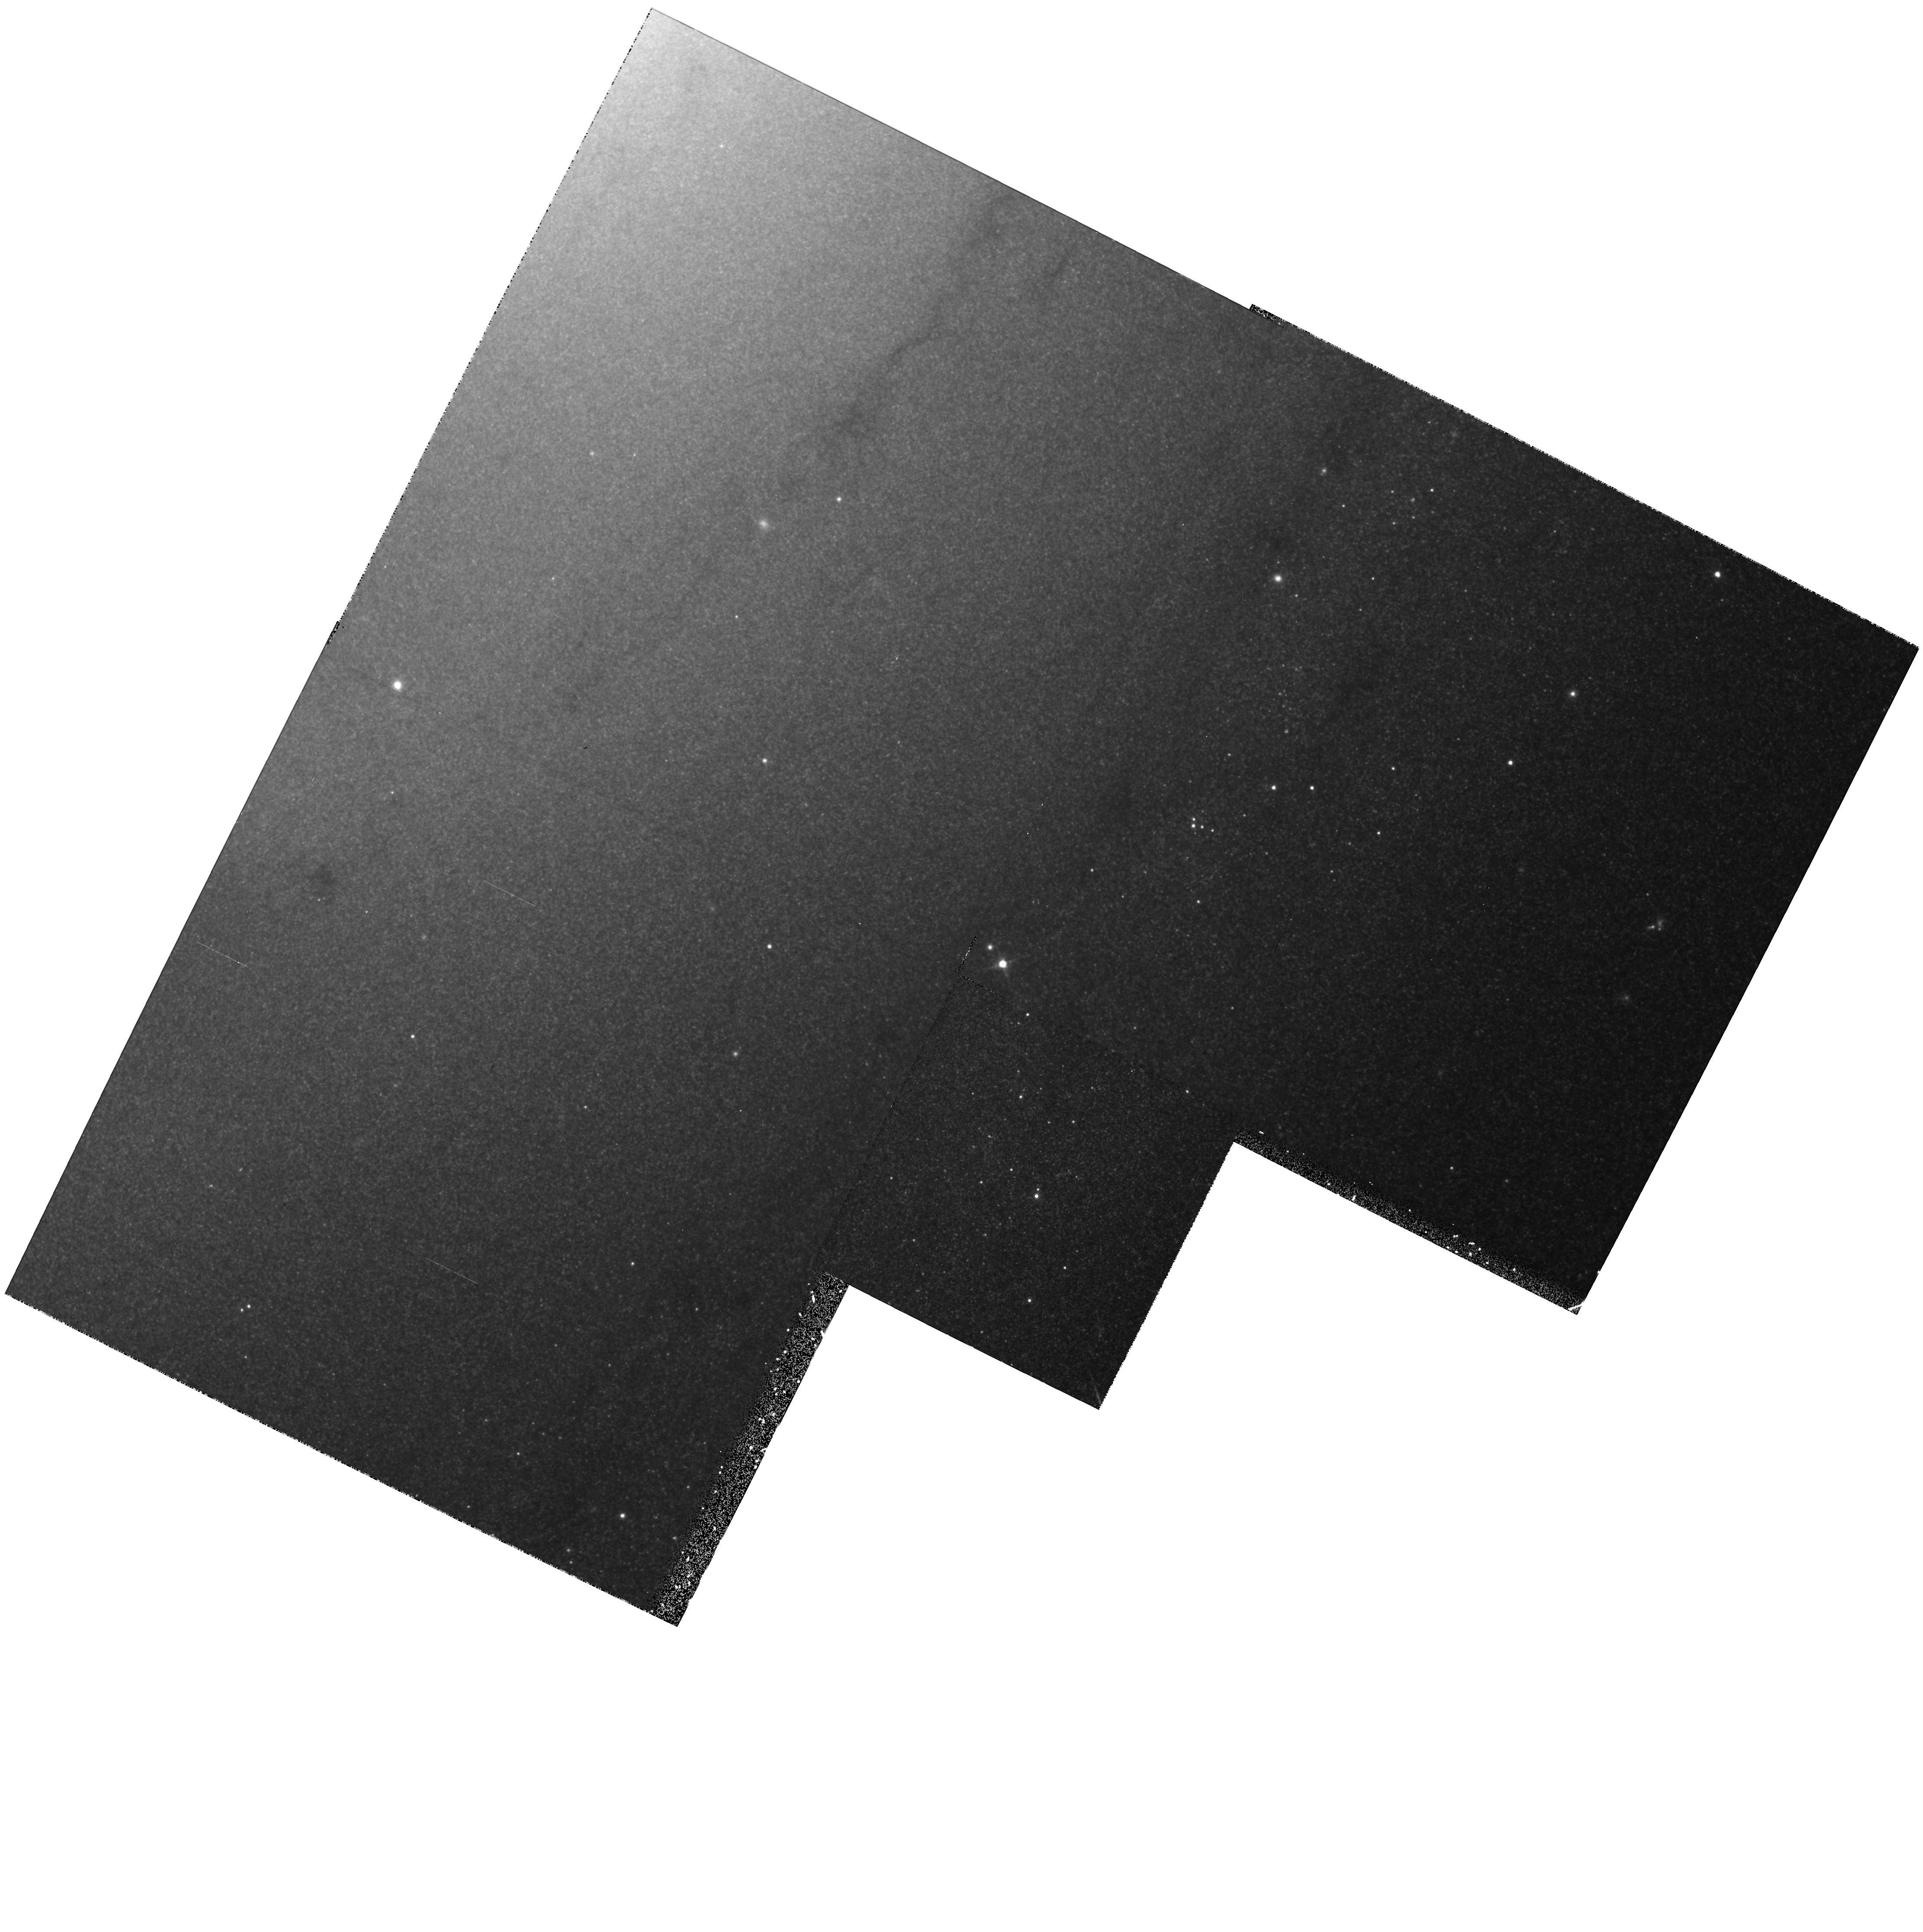
Target: SN-1993J. Instrument: WFPC2/PC. Filter: F814W. Exposure: 15 min. Observation ID: hst_6139_01_wfpc2_pc_f814w_u2mh01

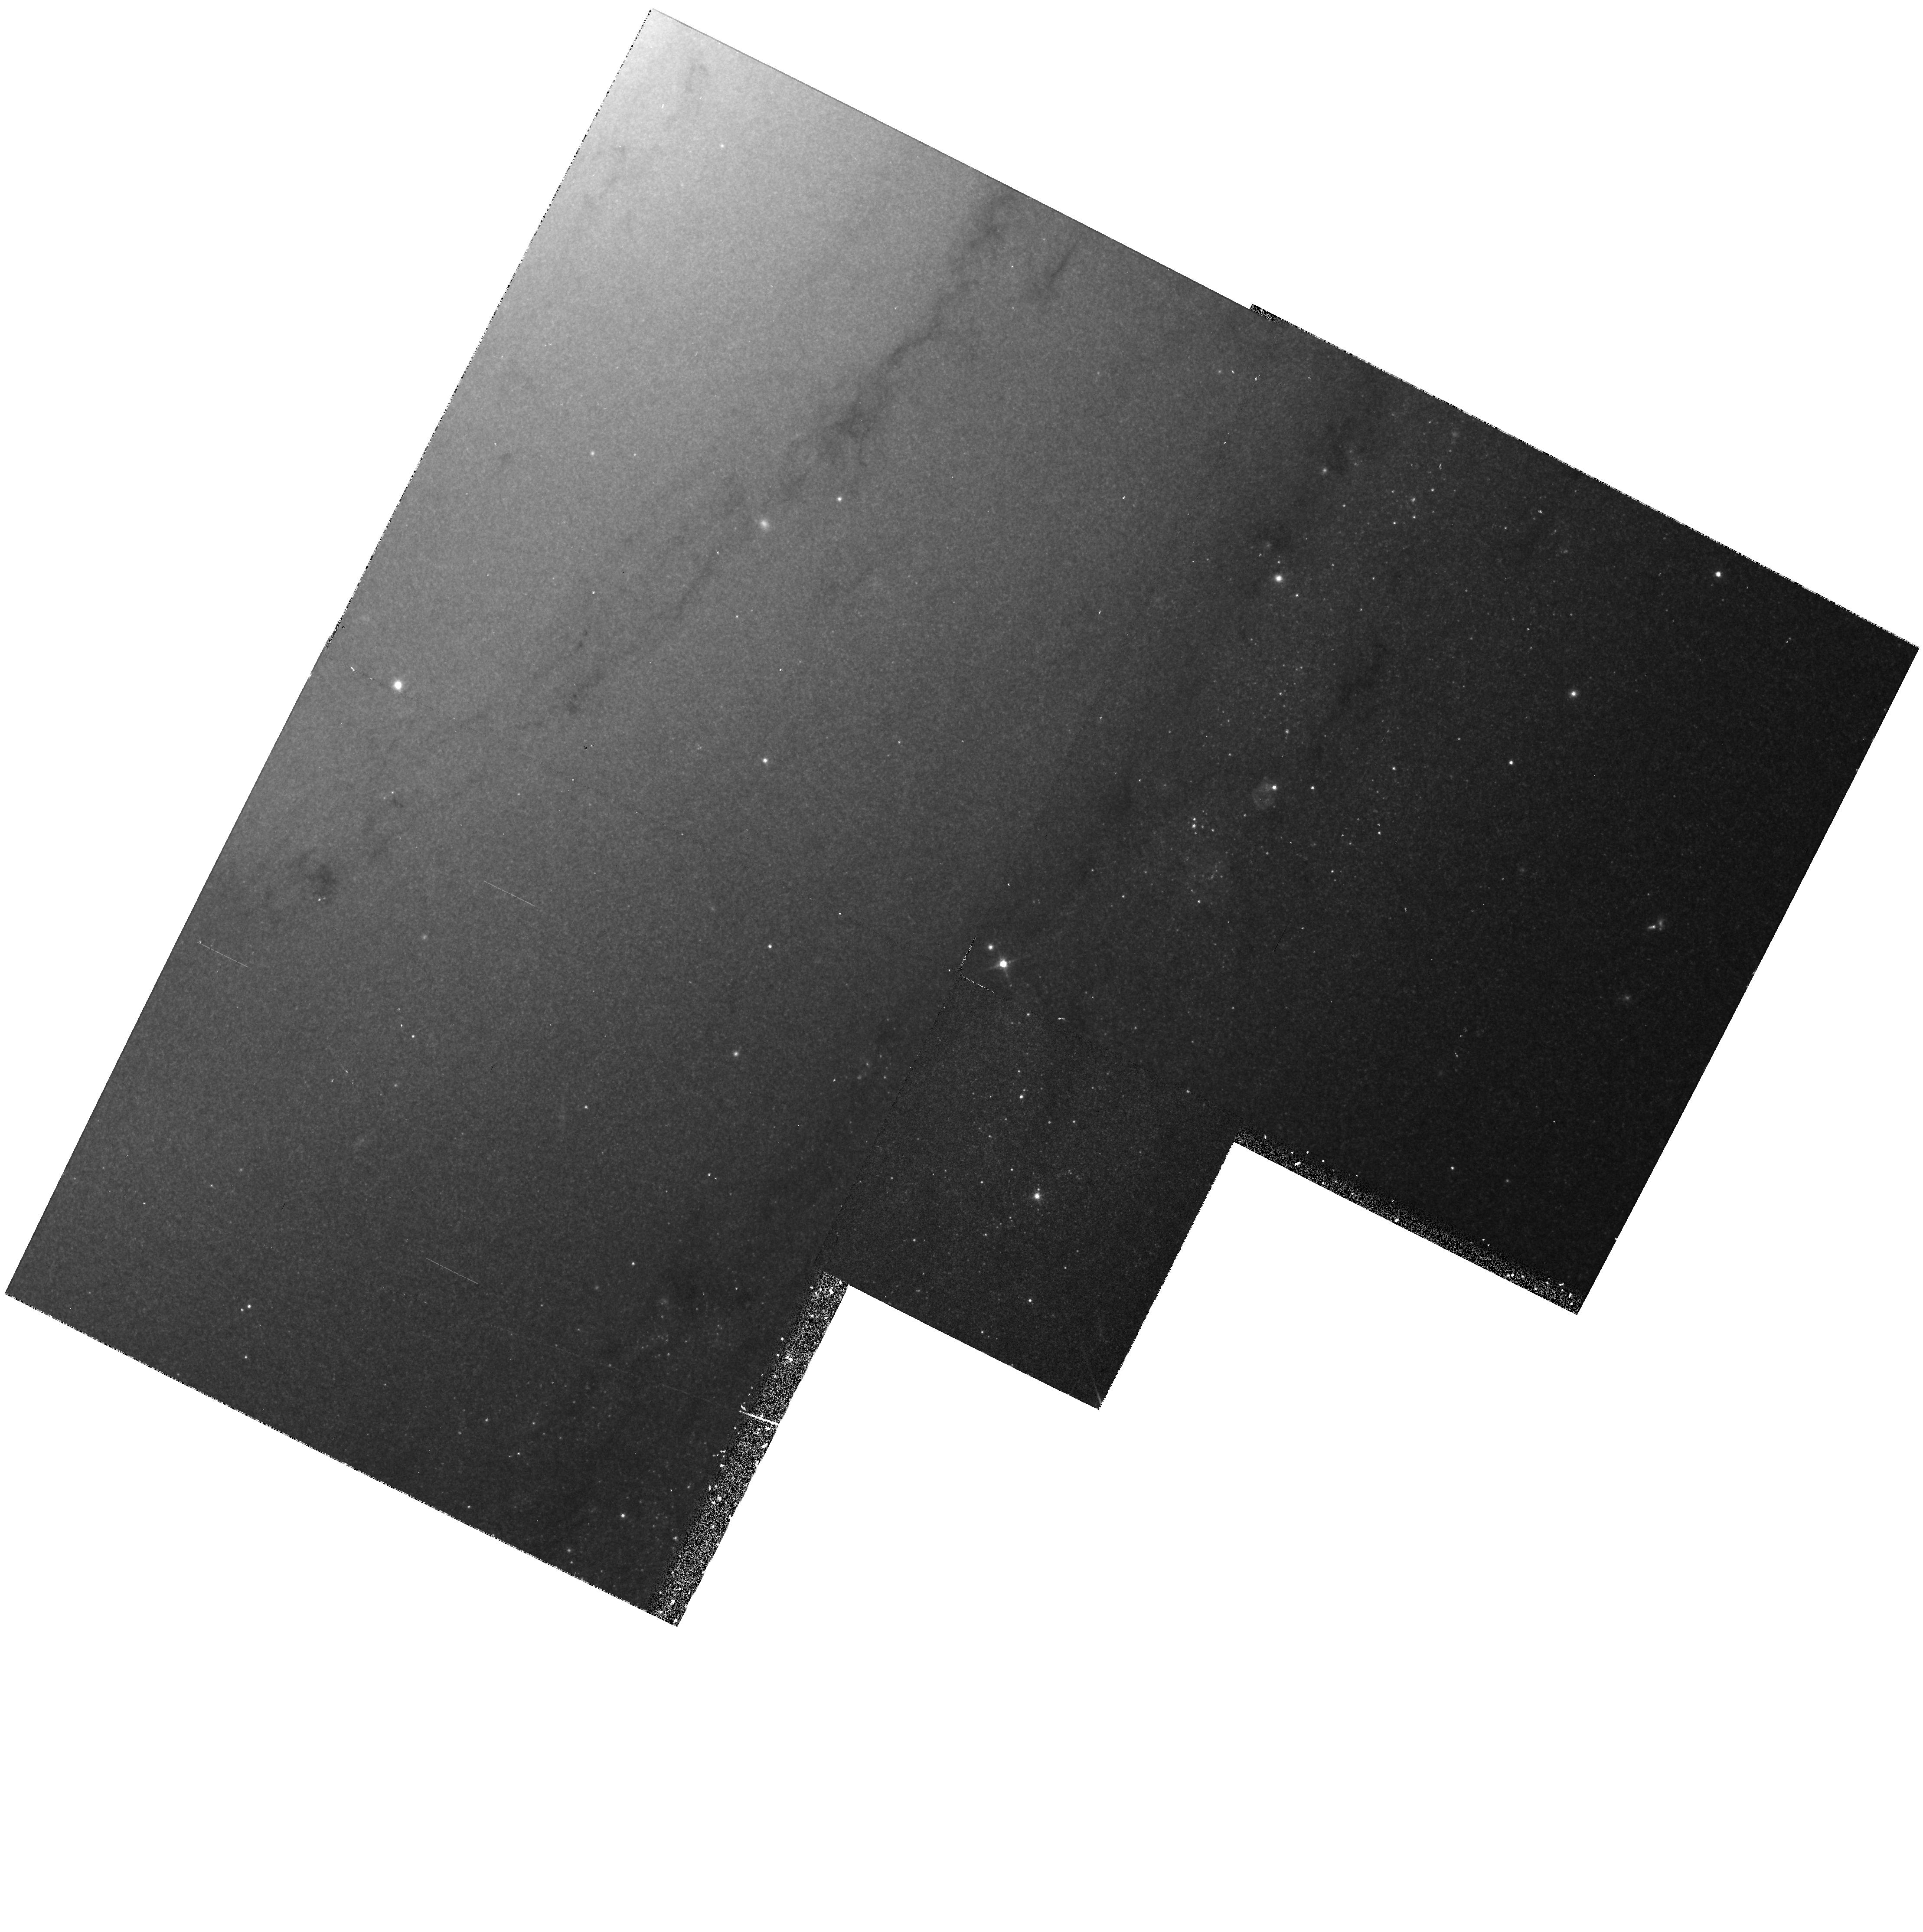
Target: SN-1993J. Instrument: WFPC2/PC. Filter: F675W. Exposure: 15 min. Observation ID: hst_6139_01_wfpc2_pc_f675w_u2mh01

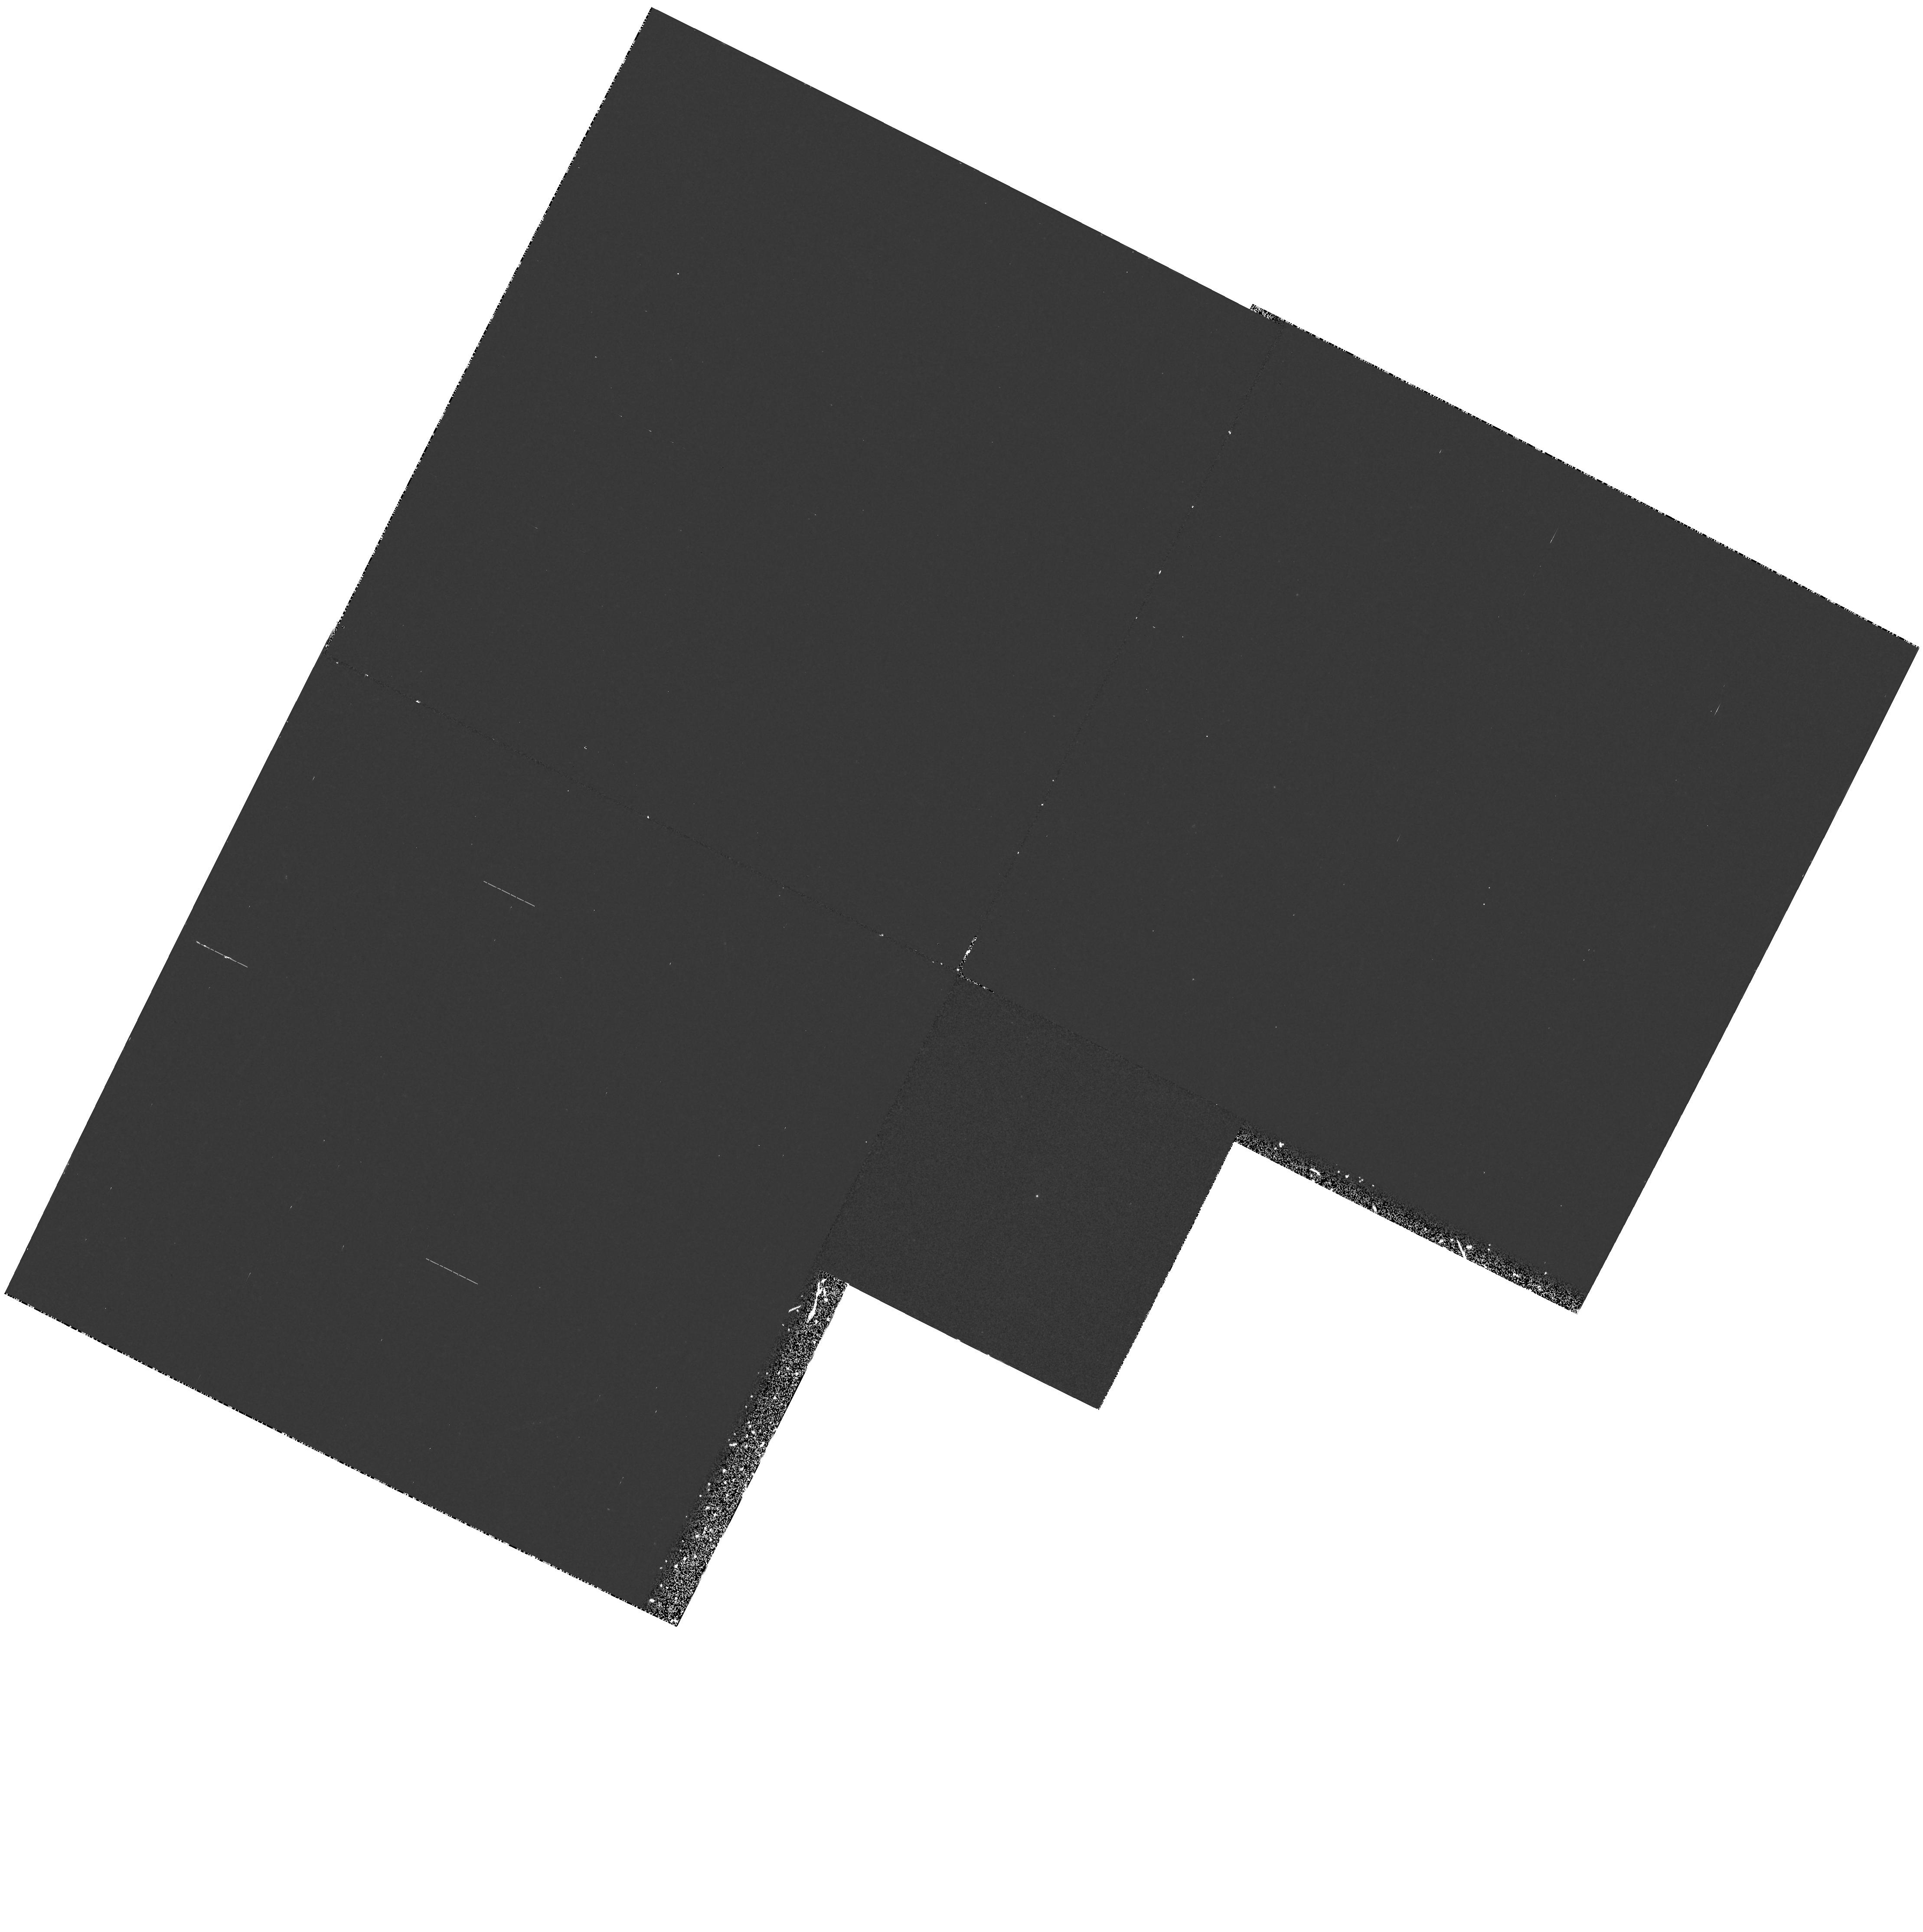
Target: SN-1993J. Instrument: WFPC2/PC. Filter: F255W. Exposure: 40 min. Observation ID: hst_6139_01_wfpc2_pc_f255w_u2mh01

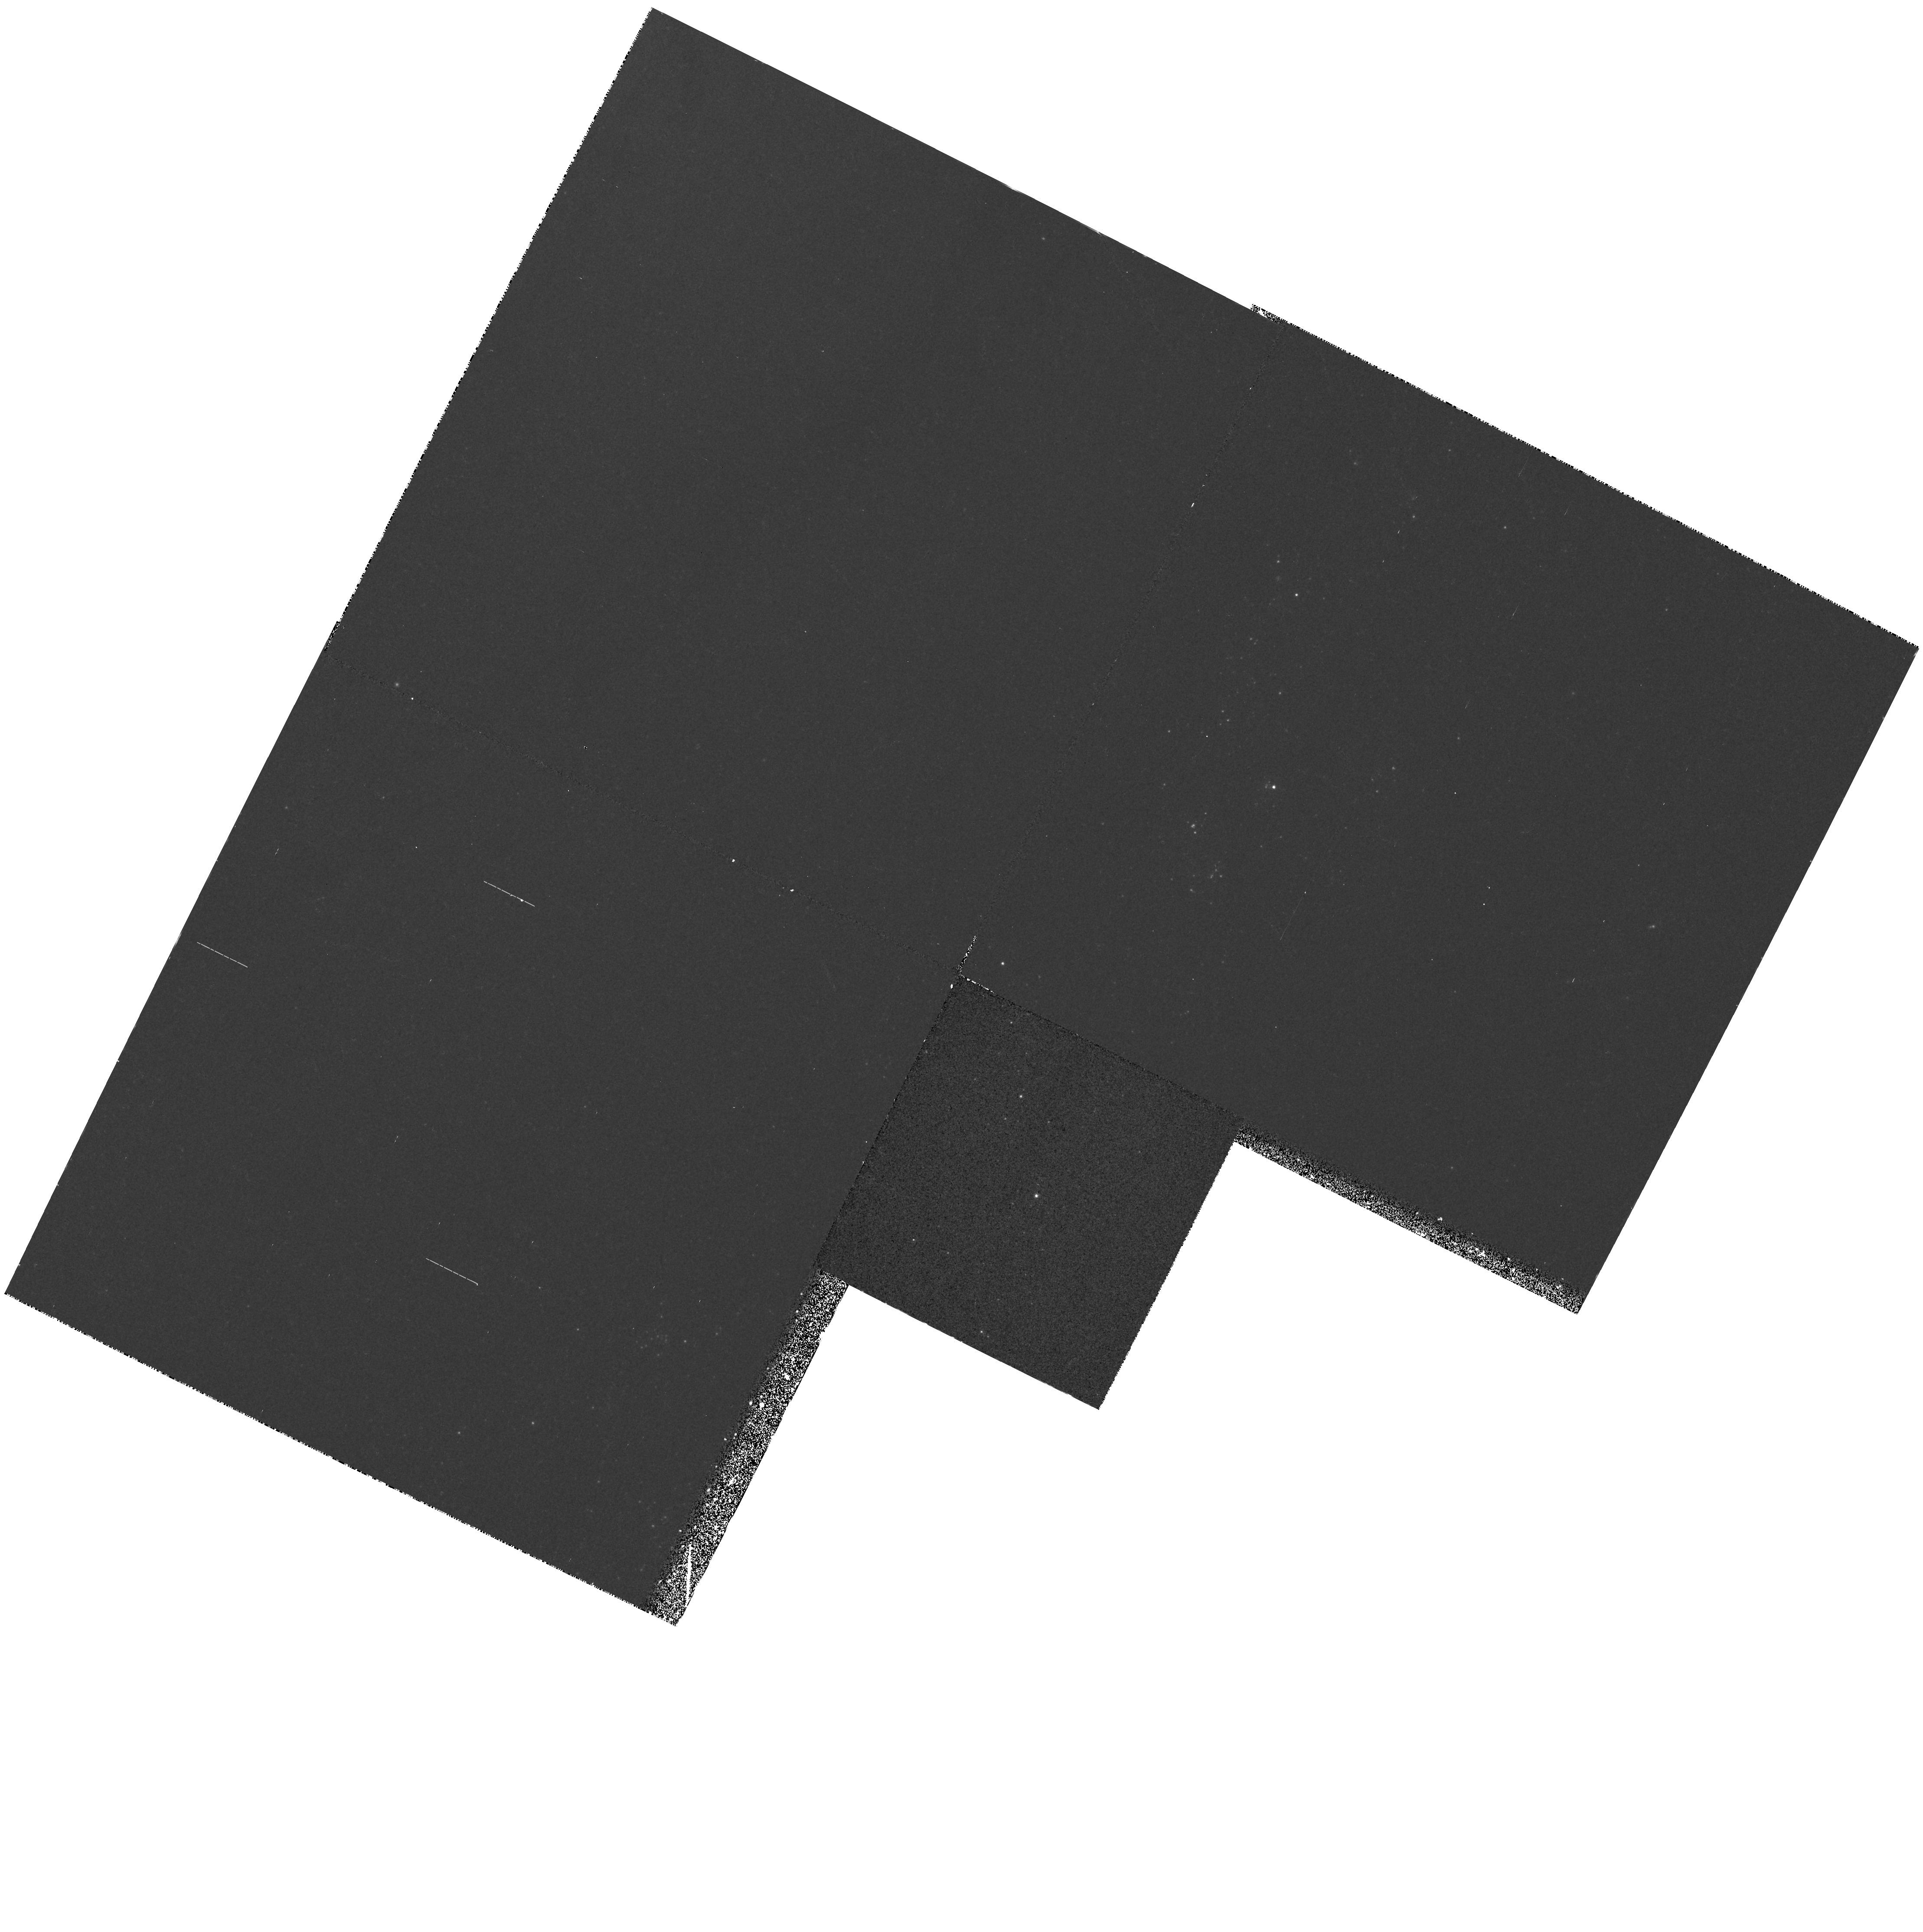
Target: SN-1993J. Instrument: WFPC2/PC. Filter: F336W. Exposure: 19 min. Observation ID: hst_6139_01_wfpc2_pc_f336w_u2mh01

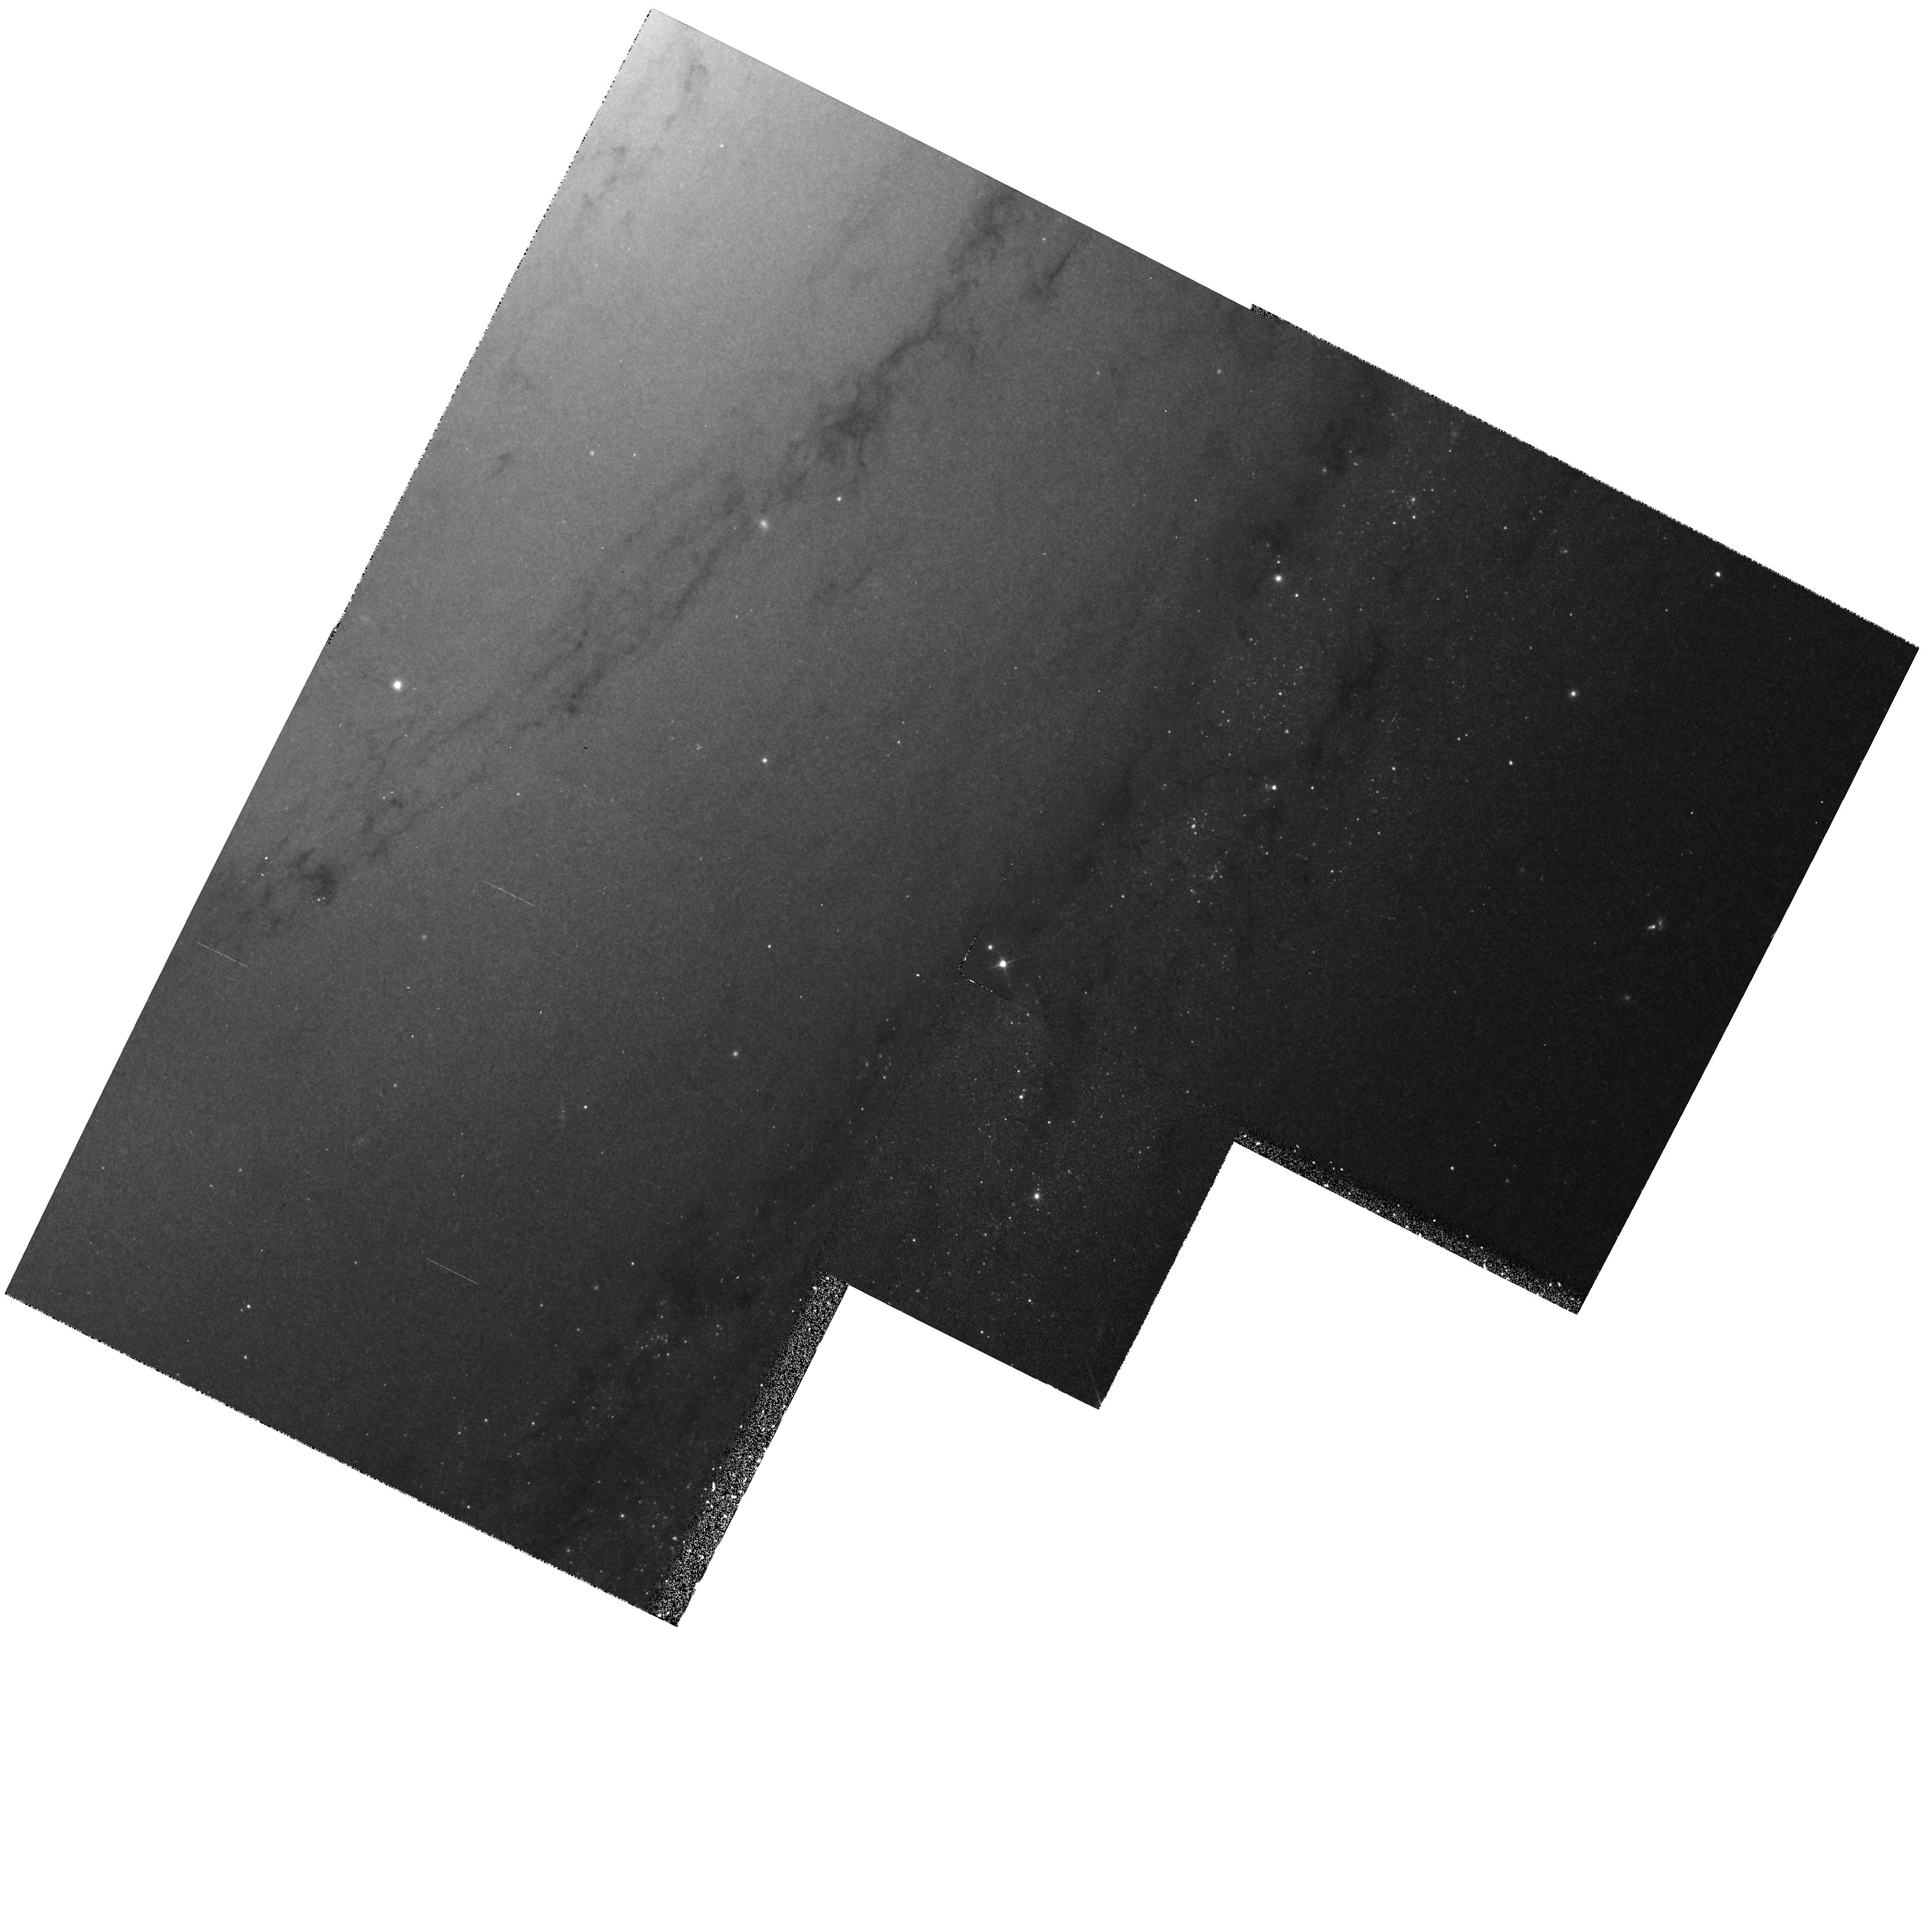
Target: SN-1993J. Instrument: WFPC2/PC. Filter: F555W. Exposure: 15 min. Observation ID: hst_6139_01_wfpc2_pc_f555w_u2mh01

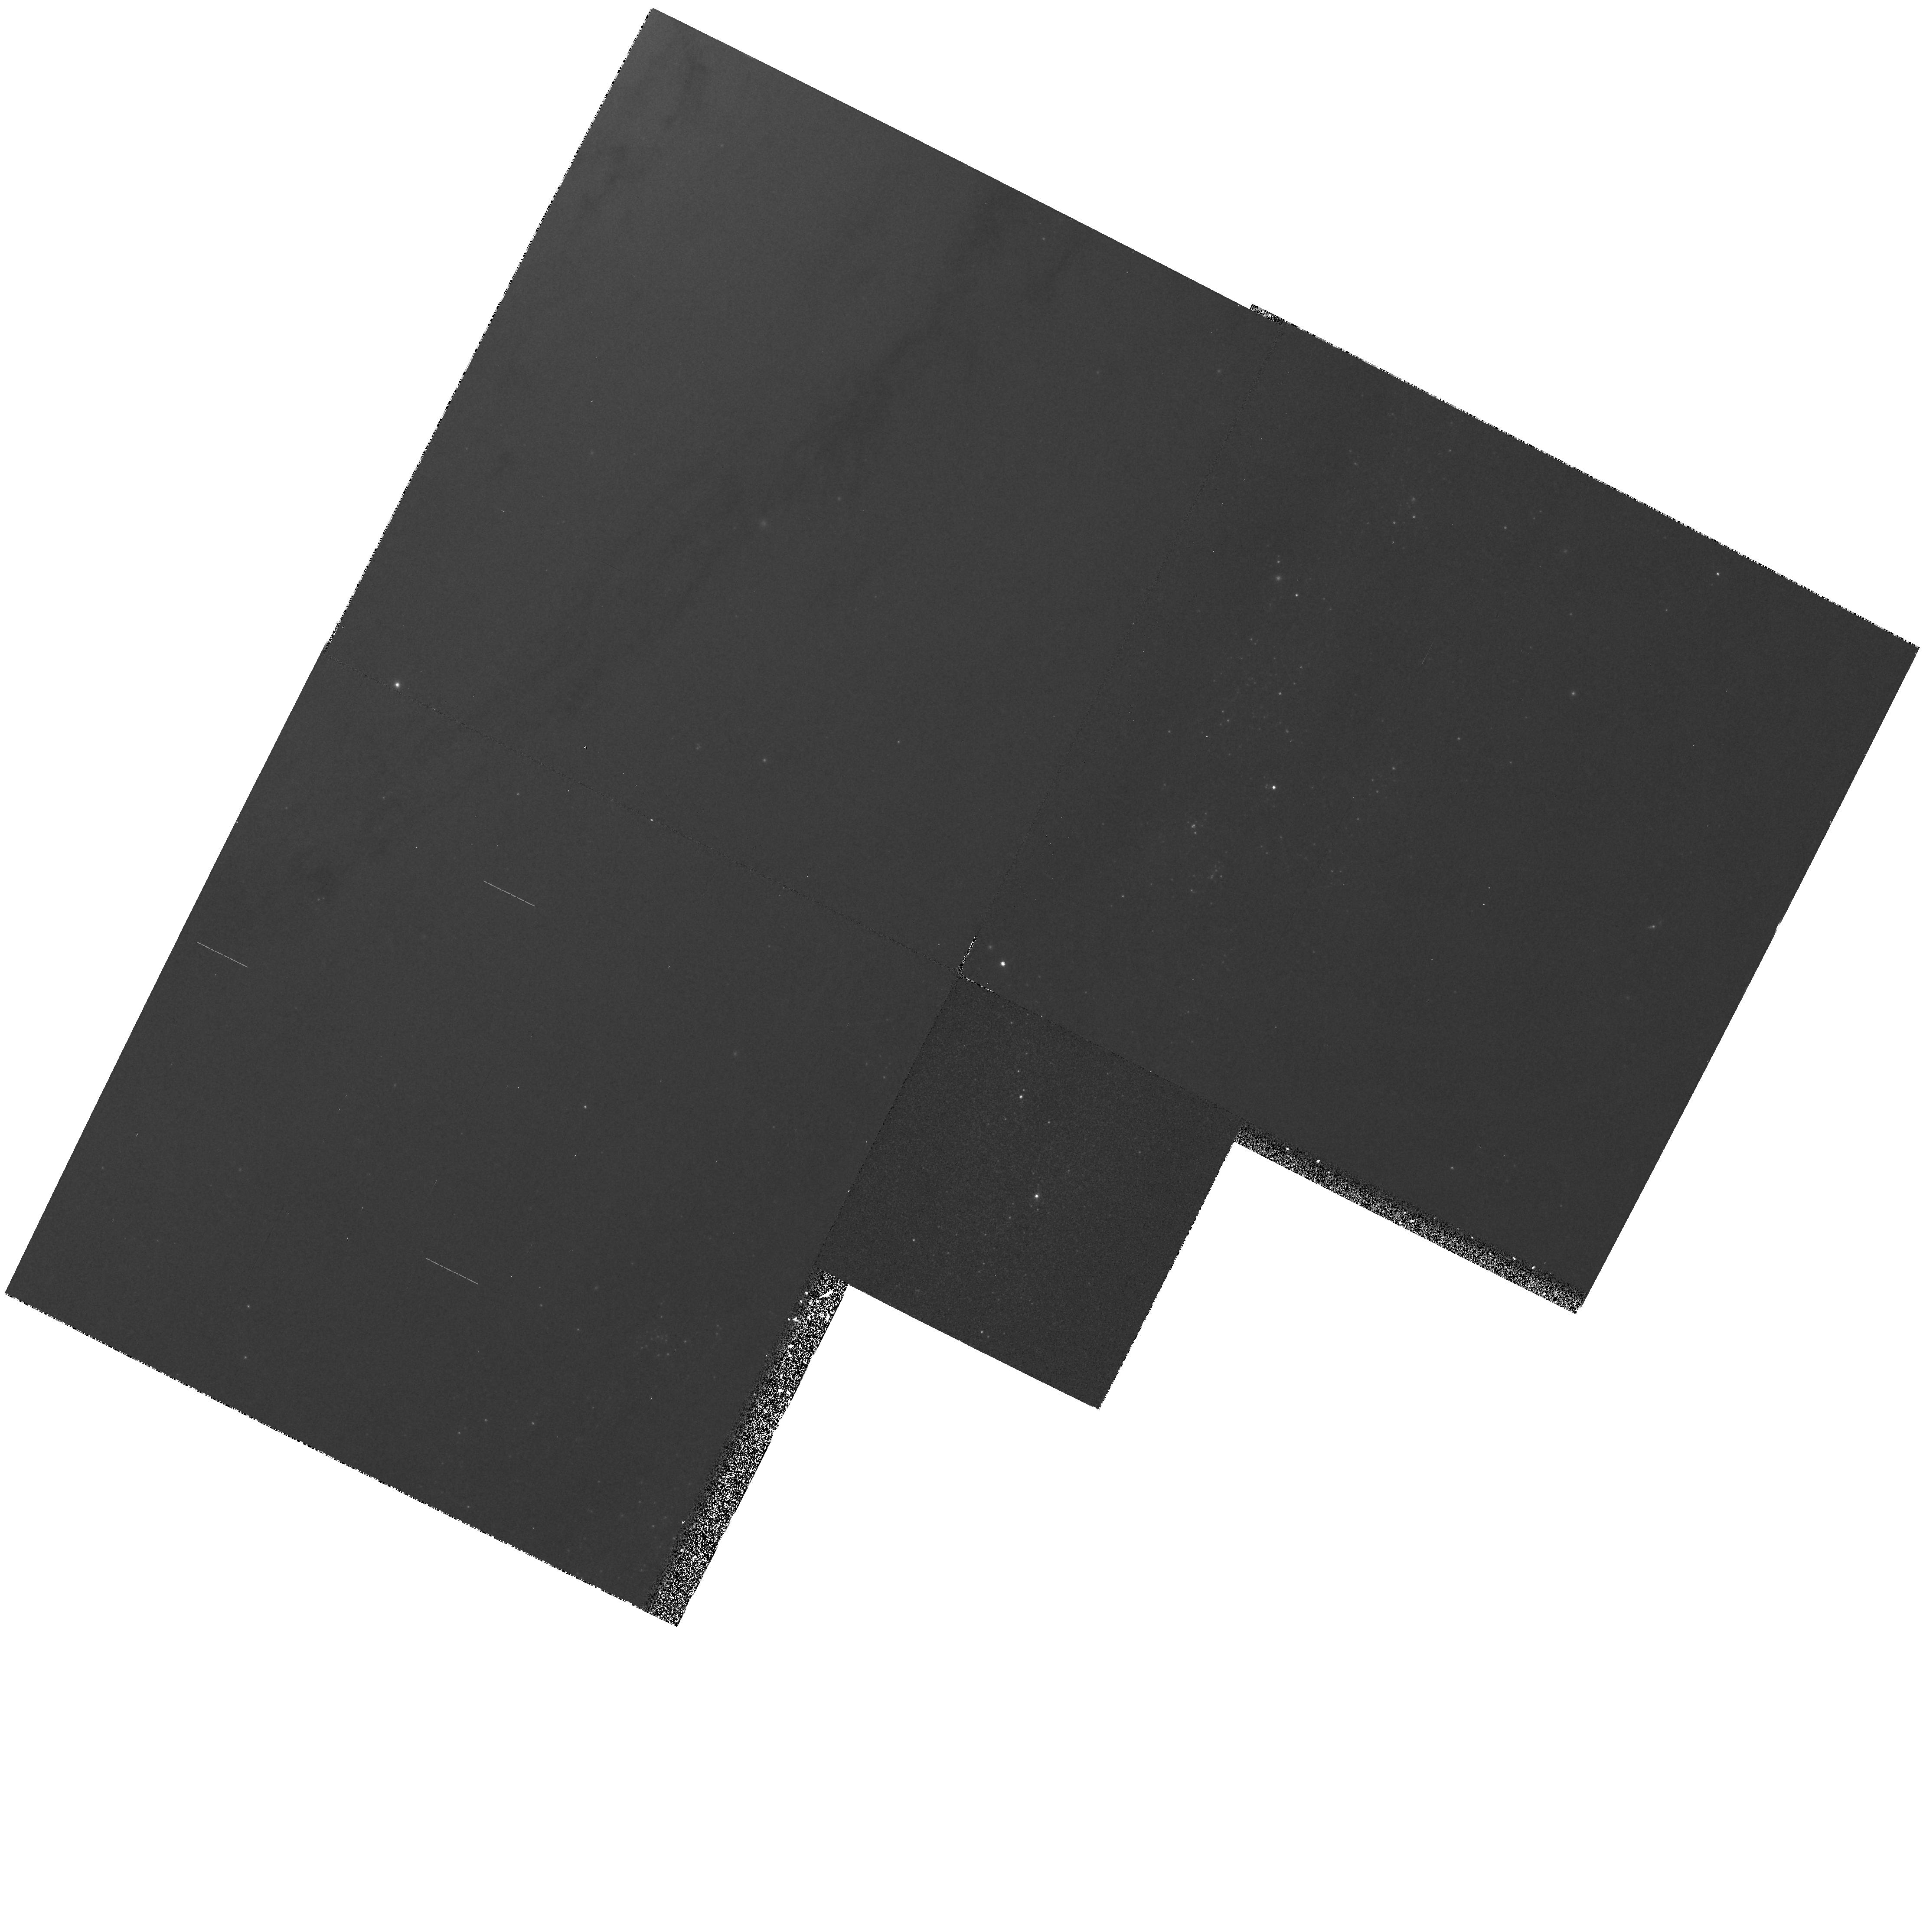
Target: SN-1993J. Instrument: WFPC2/PC. Filter: F439W. Exposure: 20 min. Observation ID: hst_6139_01_wfpc2_pc_f439w_u2mh01

SINS: THE SUPERNOVA INTENSIVE STUDY - CYCLE4 (PI: Kirshner, Robert P.)

We are now underway in our intensive study of supernovae with HST. This long-term project promises to illuminate problems in stellar evolution, the mechanism of stellar explosion, nucleosynthesis, the energetics of interstellar gas, and the extragalactic distance scale. Initial observations, starting in the Spring of 1992, show that HST observations of SN 1987A are rich in content and that these high-minded goals can actually be achieved. Our HST observations of a new supernova, SN1992A, demonstrate that Target-of-Opportunity observations with HST are worth the effort. We were poised to observe SN 1993J in M81 and we obtained a beautiful UV/optical spectrum from an early epoch of this peculiar supernova. Our long-term plan is to continue the imaging and spectroscopy of SN 1987A, to obtain unprecedented late-time UV spectra of SN 1993J, to realize the promise of our Cycle 1 proposal by following the late-time light curves of SN 1992A and SN 1993J, and to initiate a new Target-of-Opportunity supernova for Cycle 4. SN 1992A and SN 1993J demonstrated our ability to orchestrate observations from the ground, with IUE, and from HST to investigate important issues in supernova research.